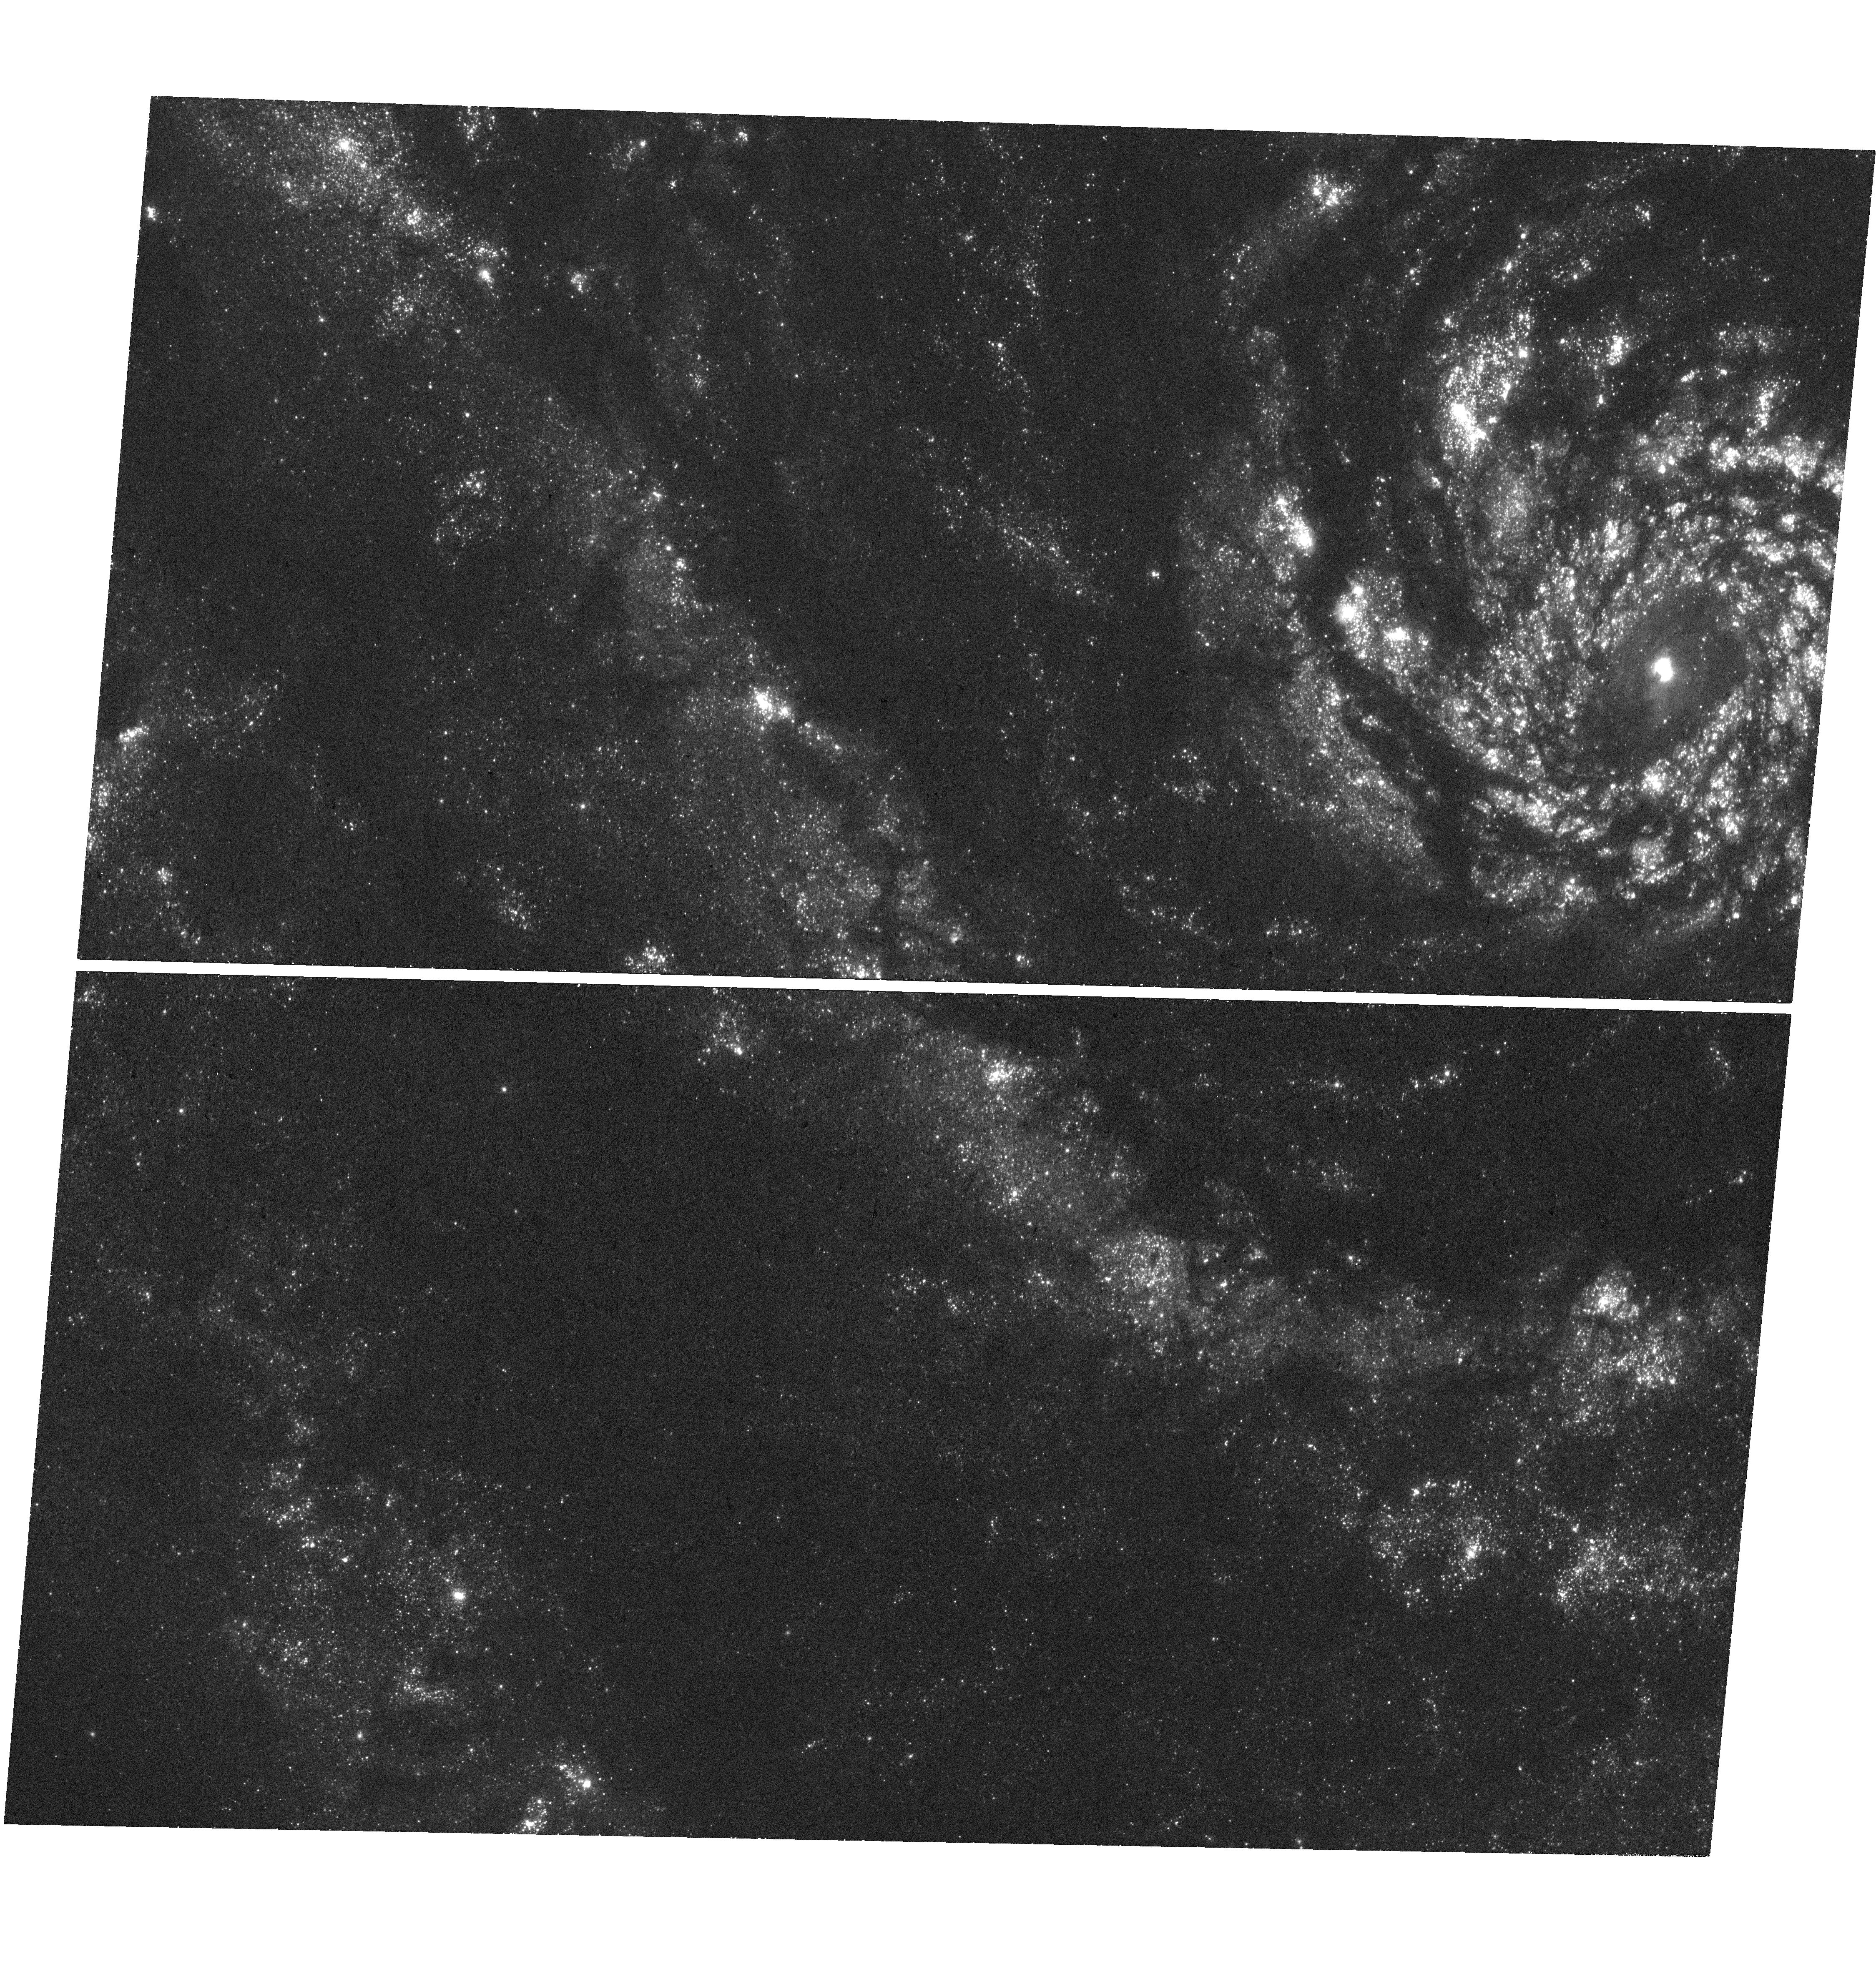
Target: M-51. Instrument: WFC3/UVIS. Filter: F275W. Exposure: 41 min. Observation ID: hst_17200_01_wfc3_uvis_f275w_ieya01

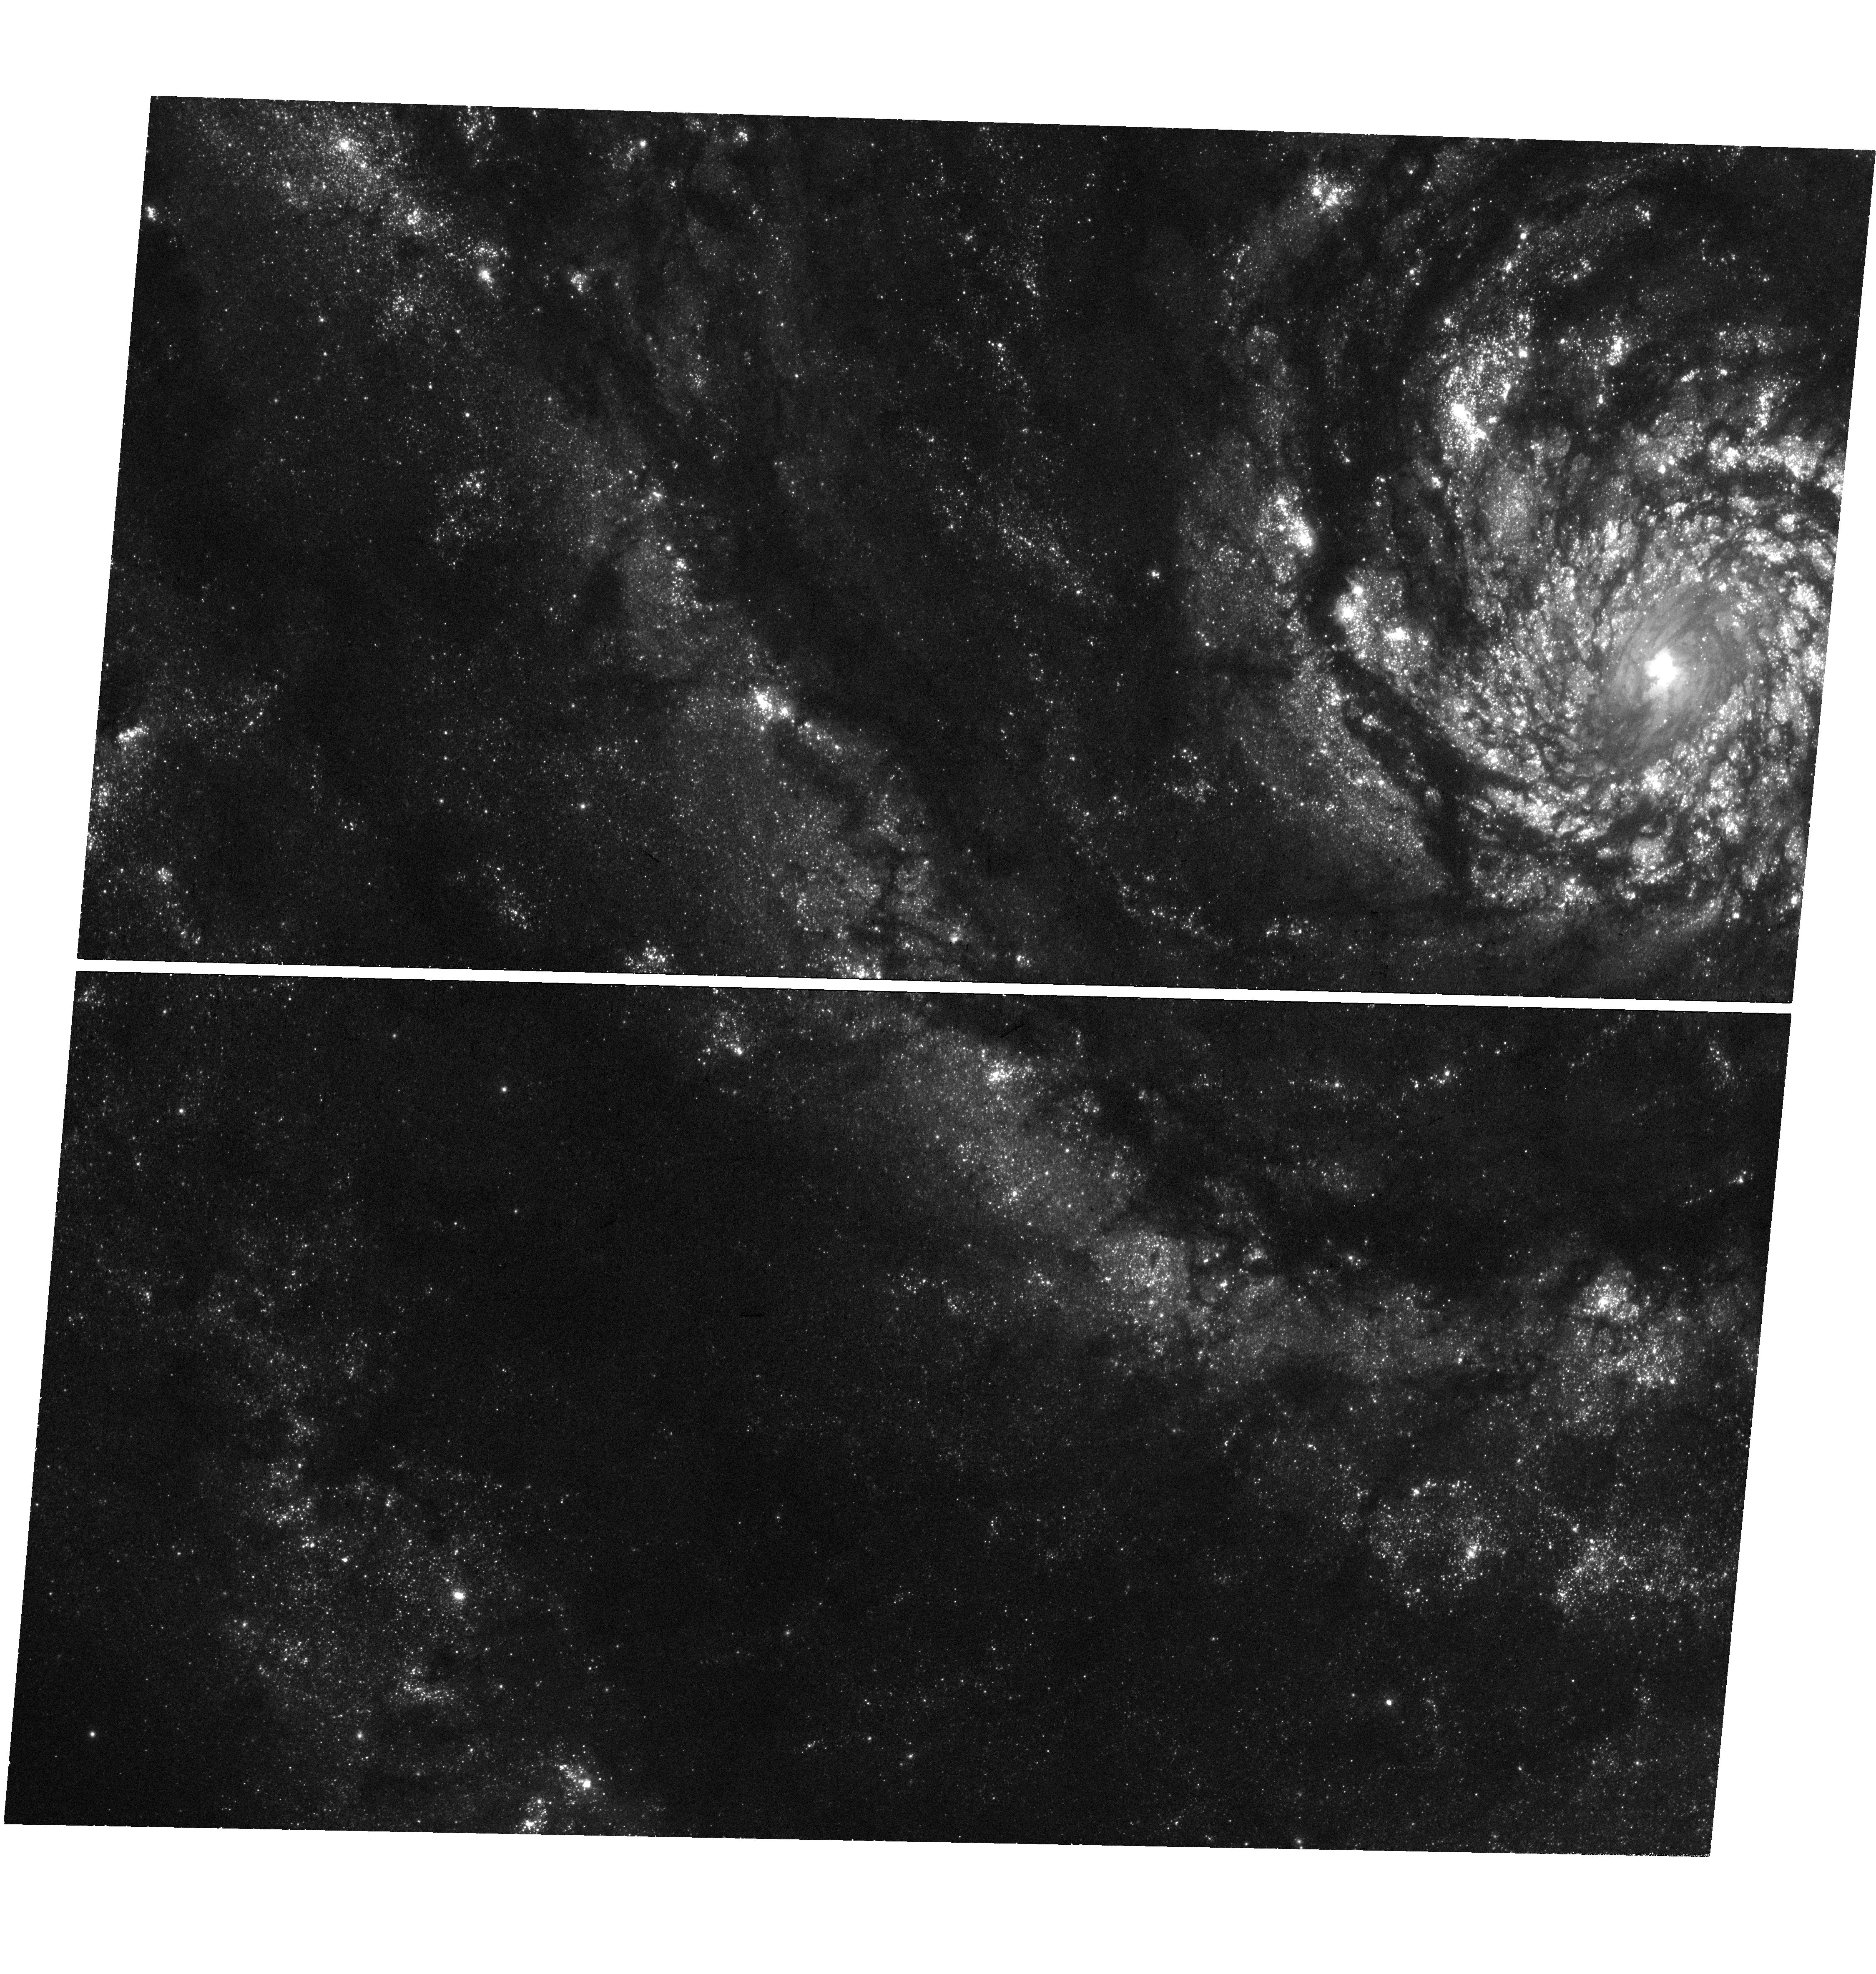
Target: M-51. Instrument: WFC3/UVIS. Filter: F336W. Exposure: 41 min. Observation ID: hst_17200_01_wfc3_uvis_f336w_ieya01

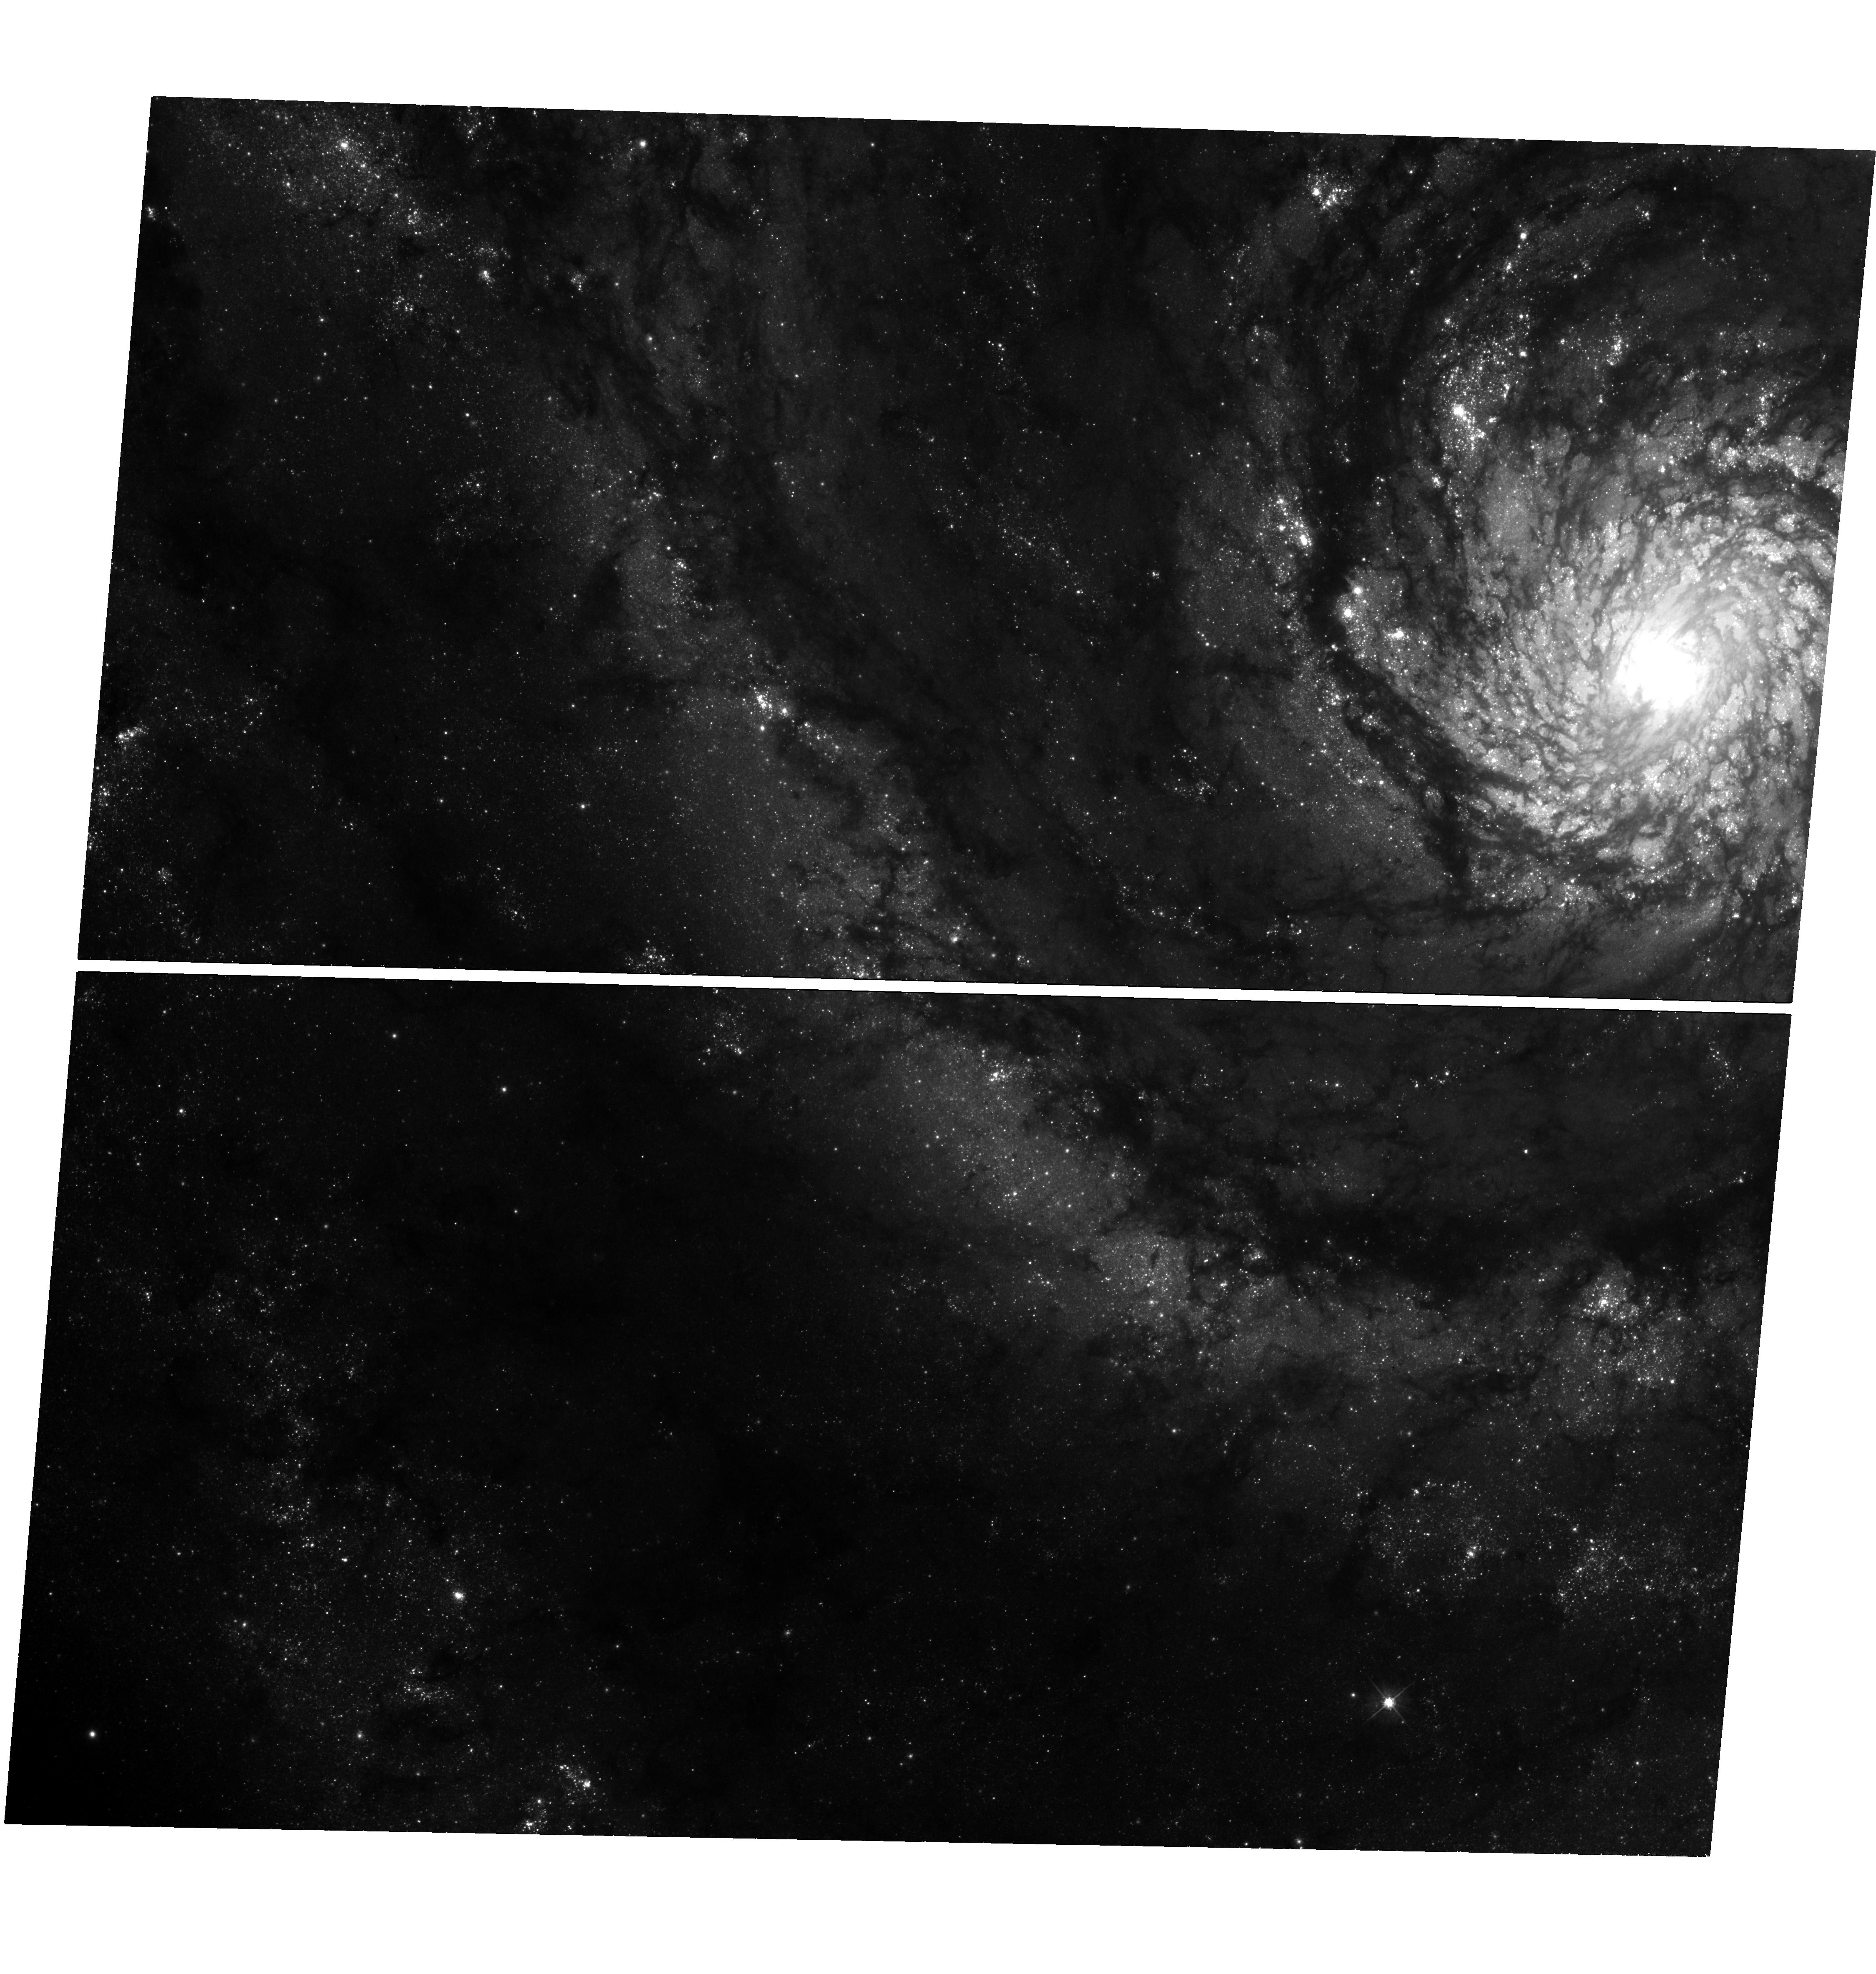
Target: M-51. Instrument: WFC3/UVIS. Filter: F475W. Exposure: 41 min. Observation ID: hst_17200_01_wfc3_uvis_f475w_ieya01

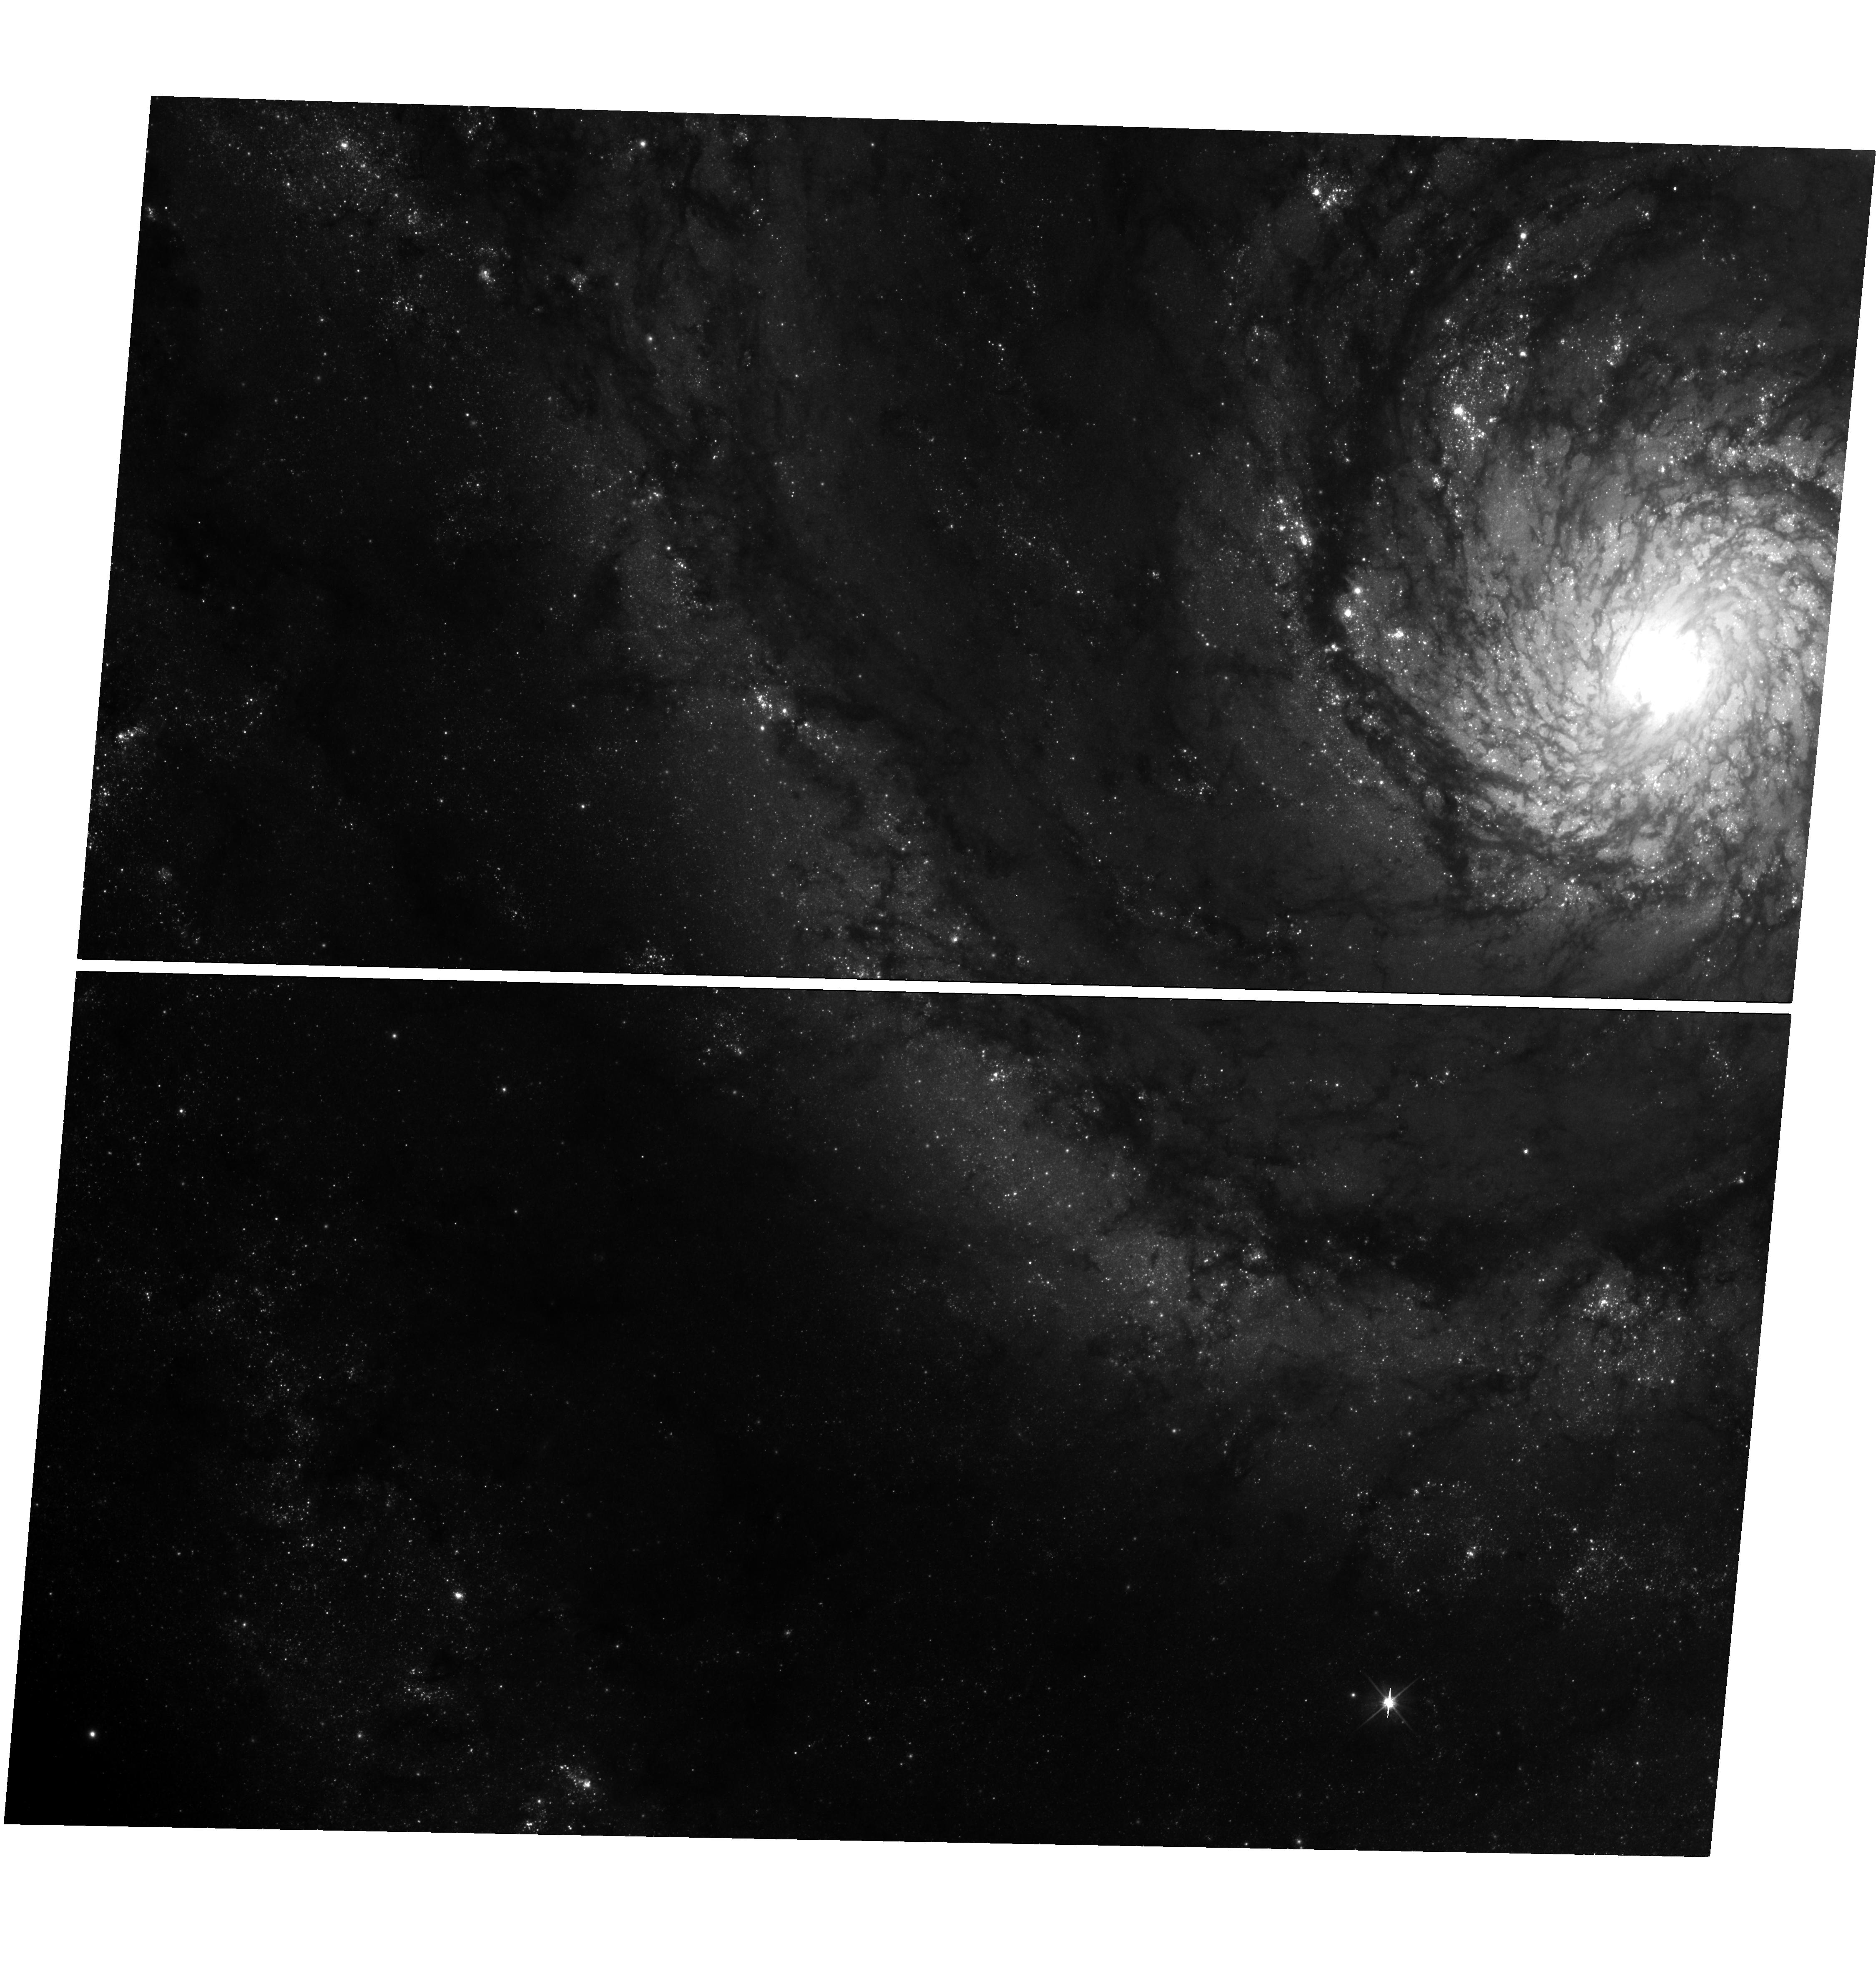
Target: M-51. Instrument: WFC3/UVIS. Filter: F606W. Exposure: 42 min. Observation ID: hst_17200_01_wfc3_uvis_f606w_ieya01

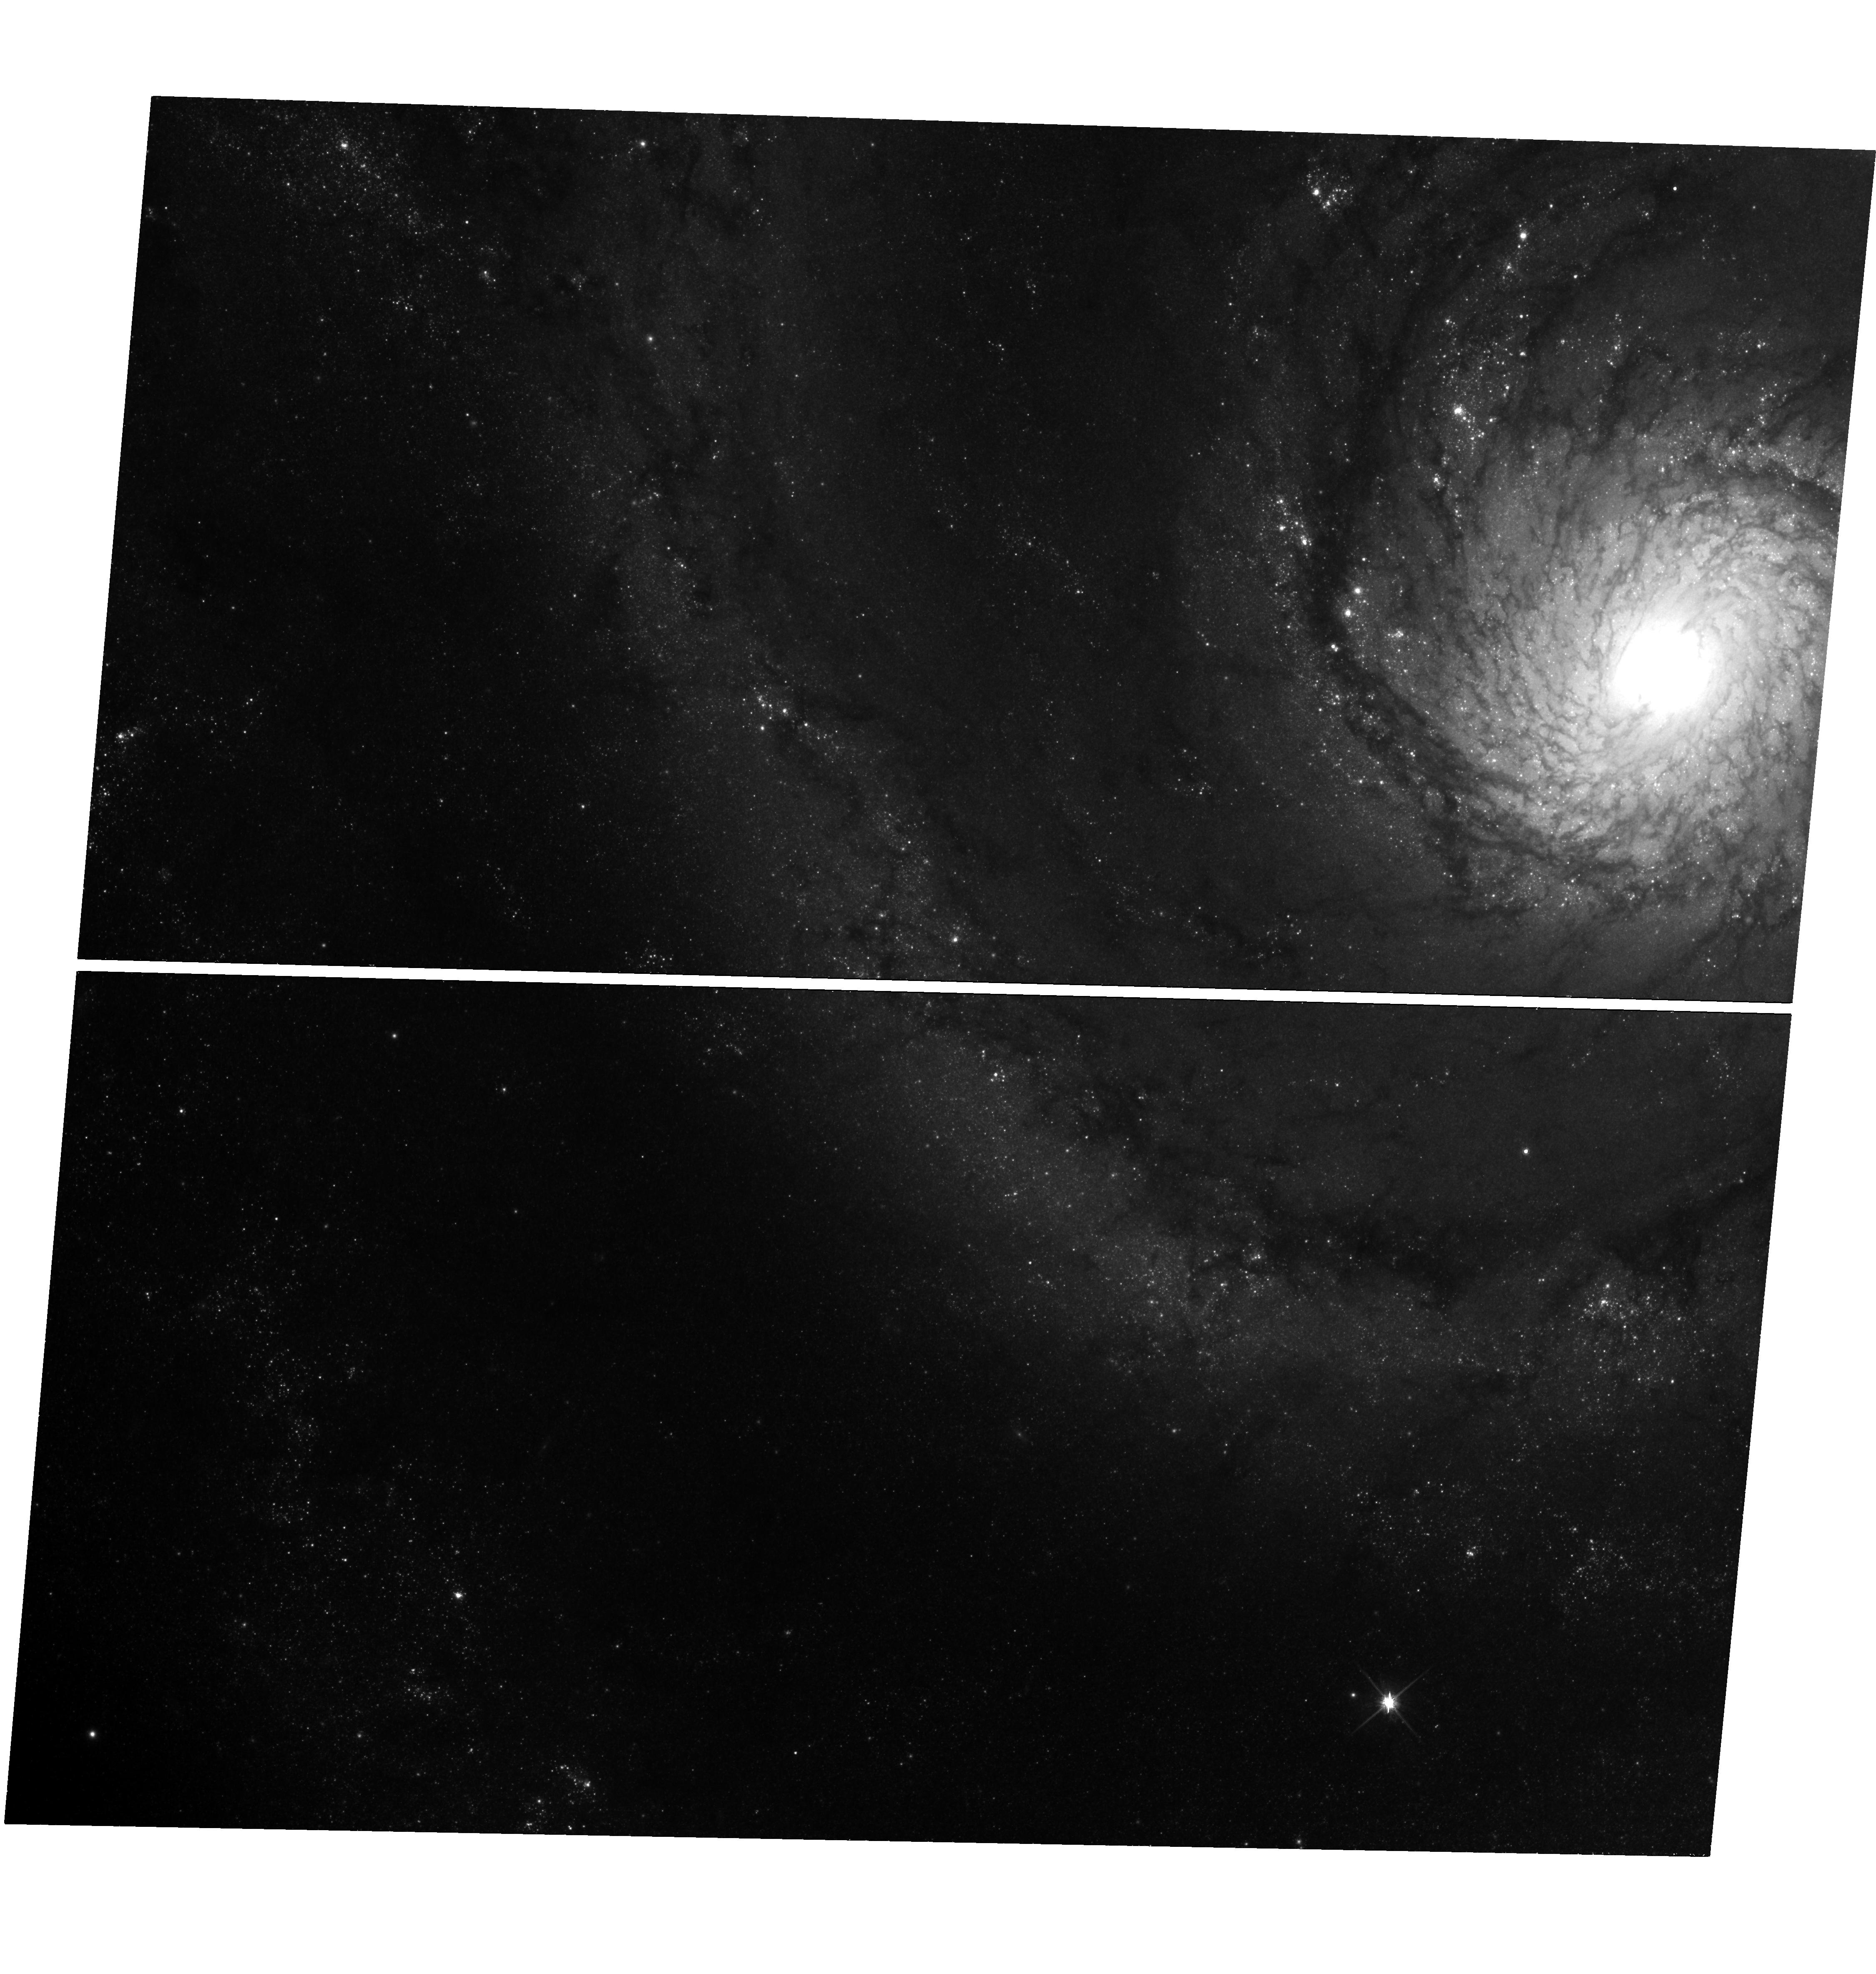
Target: M-51. Instrument: WFC3/UVIS. Filter: F814W. Exposure: 41 min. Observation ID: hst_17200_01_wfc3_uvis_f814w_ieya01

A census of massive binaries and luminous blue variables in the Whirlpool Galaxy (PI: El-Badry, Kareem)

We propose UV and optical UVIS/WFC3 photometry of M51, a face-on Milky Way-like galaxy at d = 8.5 Mpc, in which individual luminous stars can be spatially resolved. Previous HST programs obtained 70 epochs of photometry in the red optical F606W and F814 filters, producing high-precision light curves of the 20, 000 most luminous stars in the galaxy. Among these are hundreds of massive eclipsing binaries (EBs) and luminous blue variables (LBVs). These light curves are a treasure trove for studies of massive star evolution and population demographics, enabling a homogenous census of luminous star variability that would be impossible in the Milky Way. However, the existing photometry is in the Rayleigh-Jeans tail for hot stars and thus cannot constrain their temperatures and luminosities reliably. We propose 1 epoch in each of the F275W, F336W, F475W, F606W, and F814W filters (5 orbits total), enabling measurement of temperatures, radii, and luminosities for all hot stars, and masses for EBs. This program will significantly increase the utility of the existing 70 epochs of photometry, enabling a wealth of science related to massive star evolution and binary population modeling.